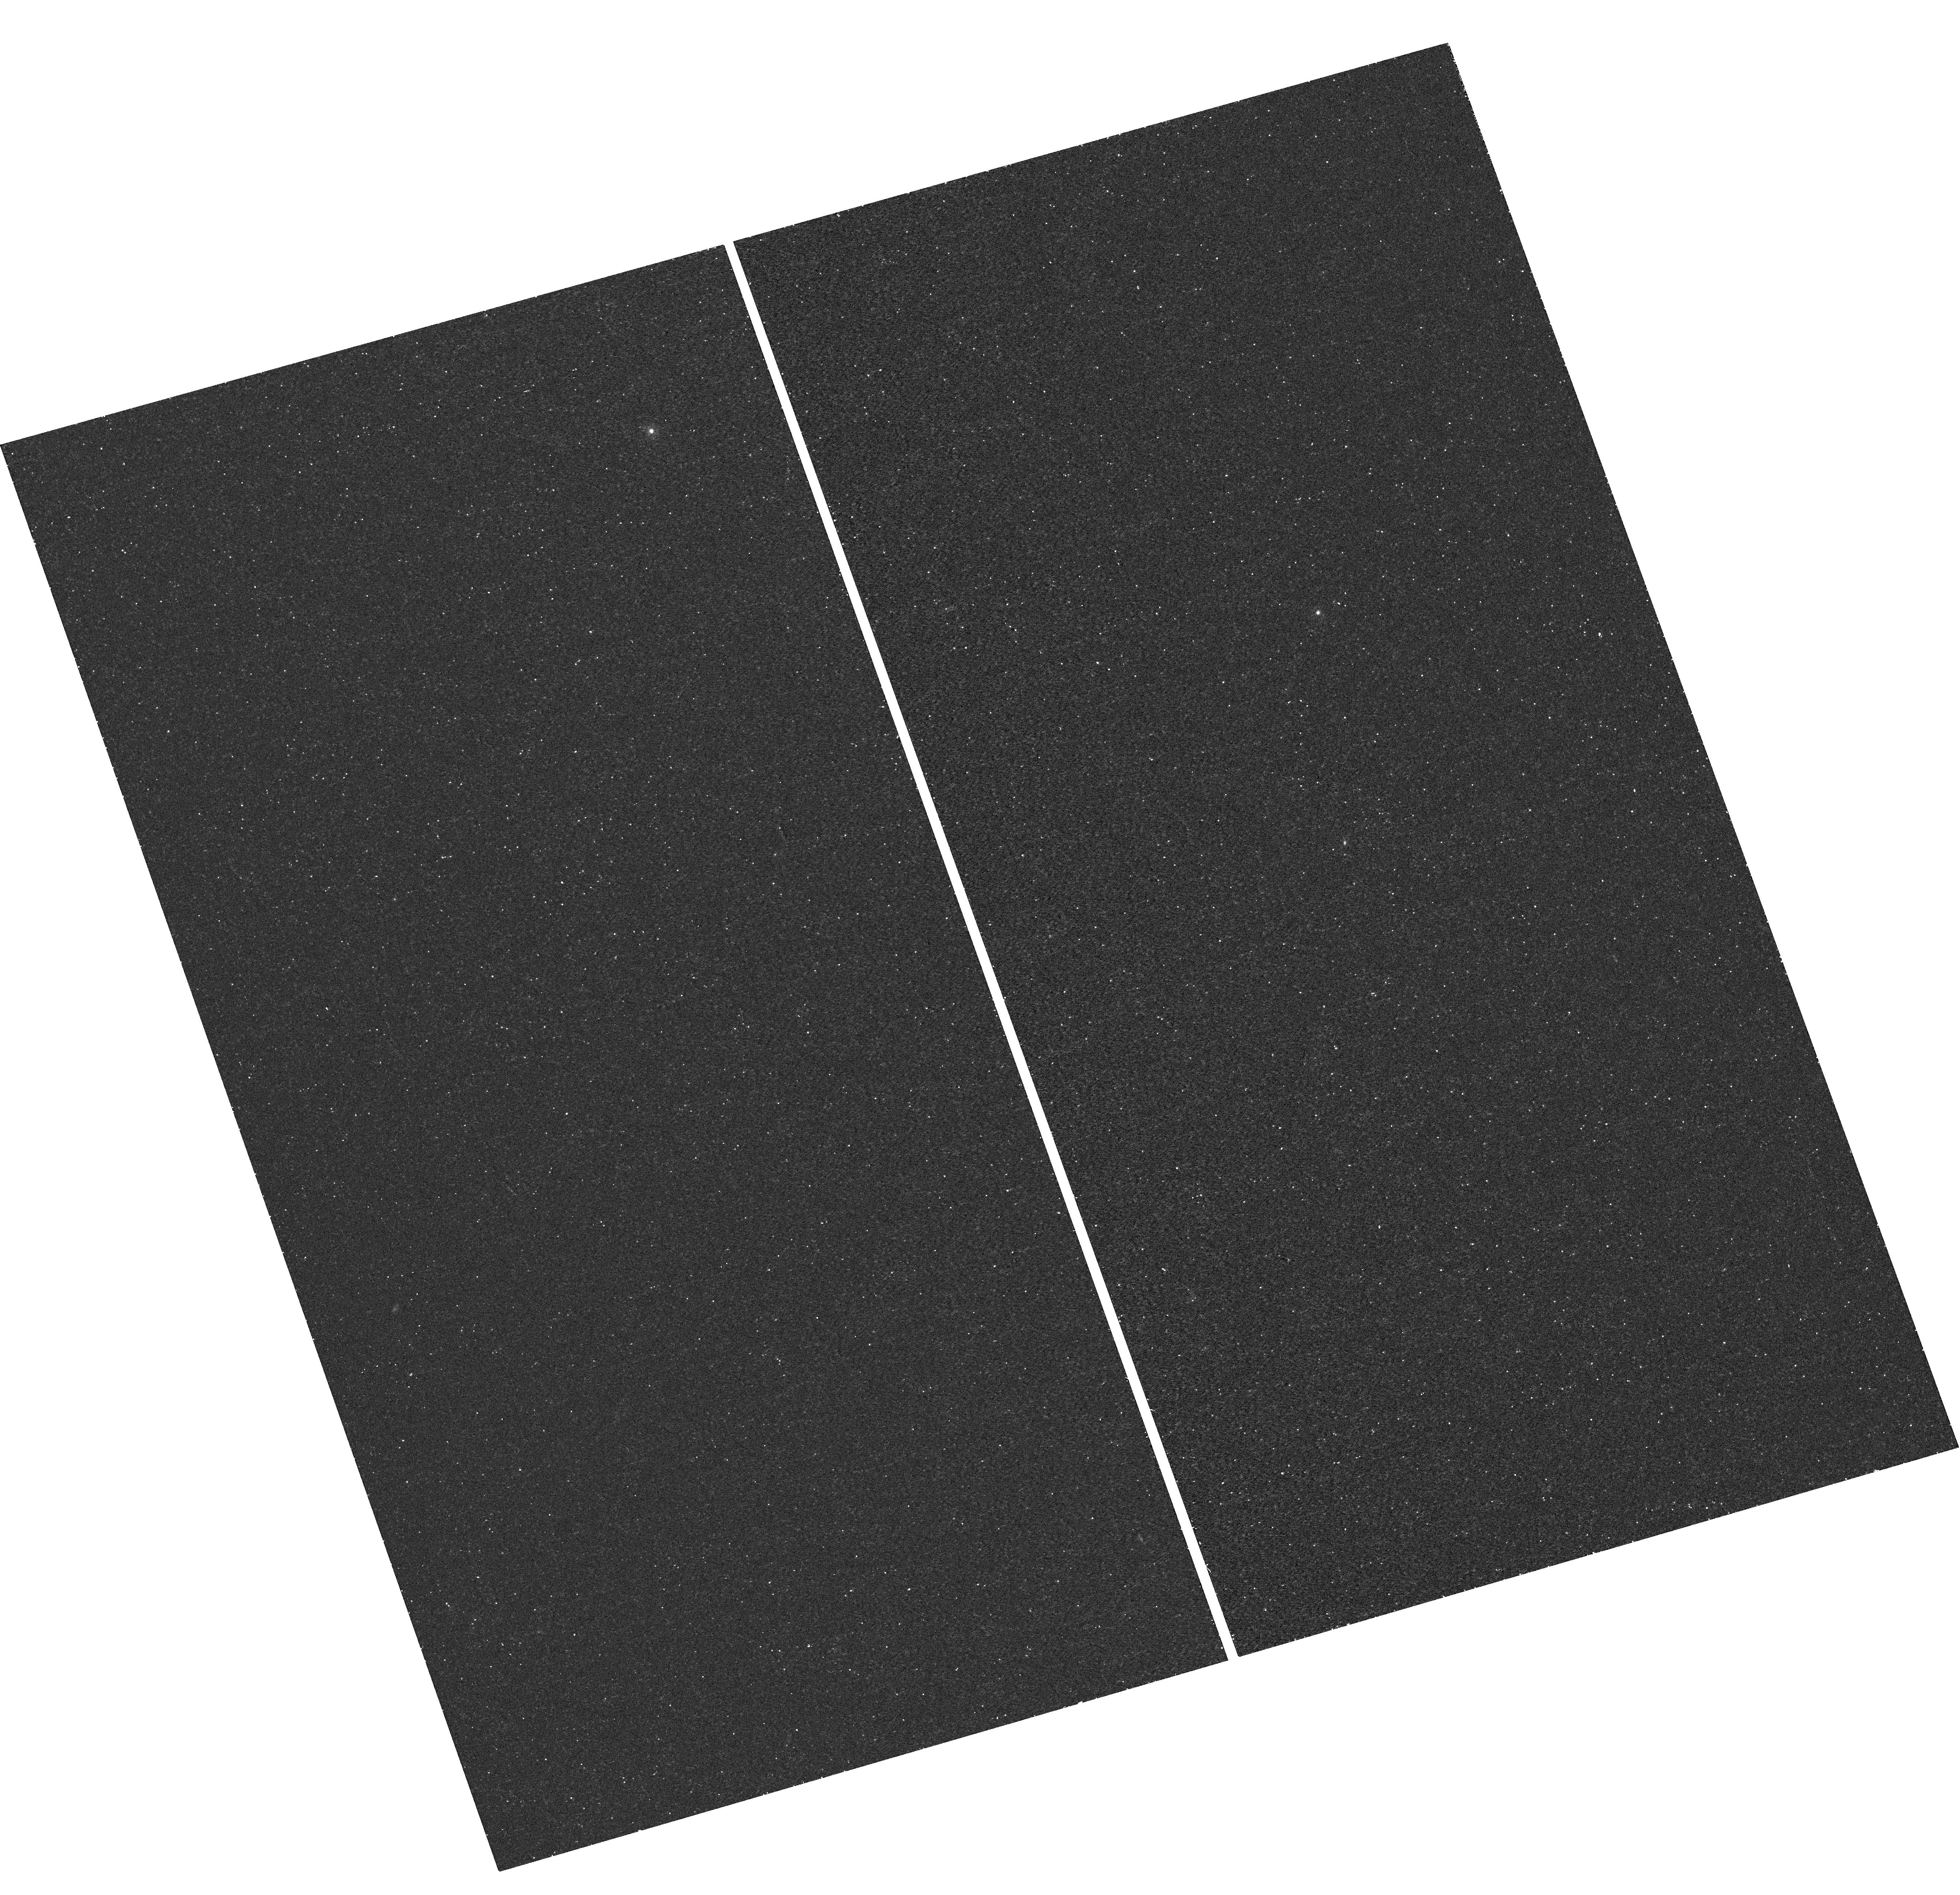
Target: TDE-PS1-1. Instrument: WFC3/UVIS. Filter: F225W. Exposure: 20 min. Observation ID: hst_12015_01_wfc3_uvis_f225w_ibds01

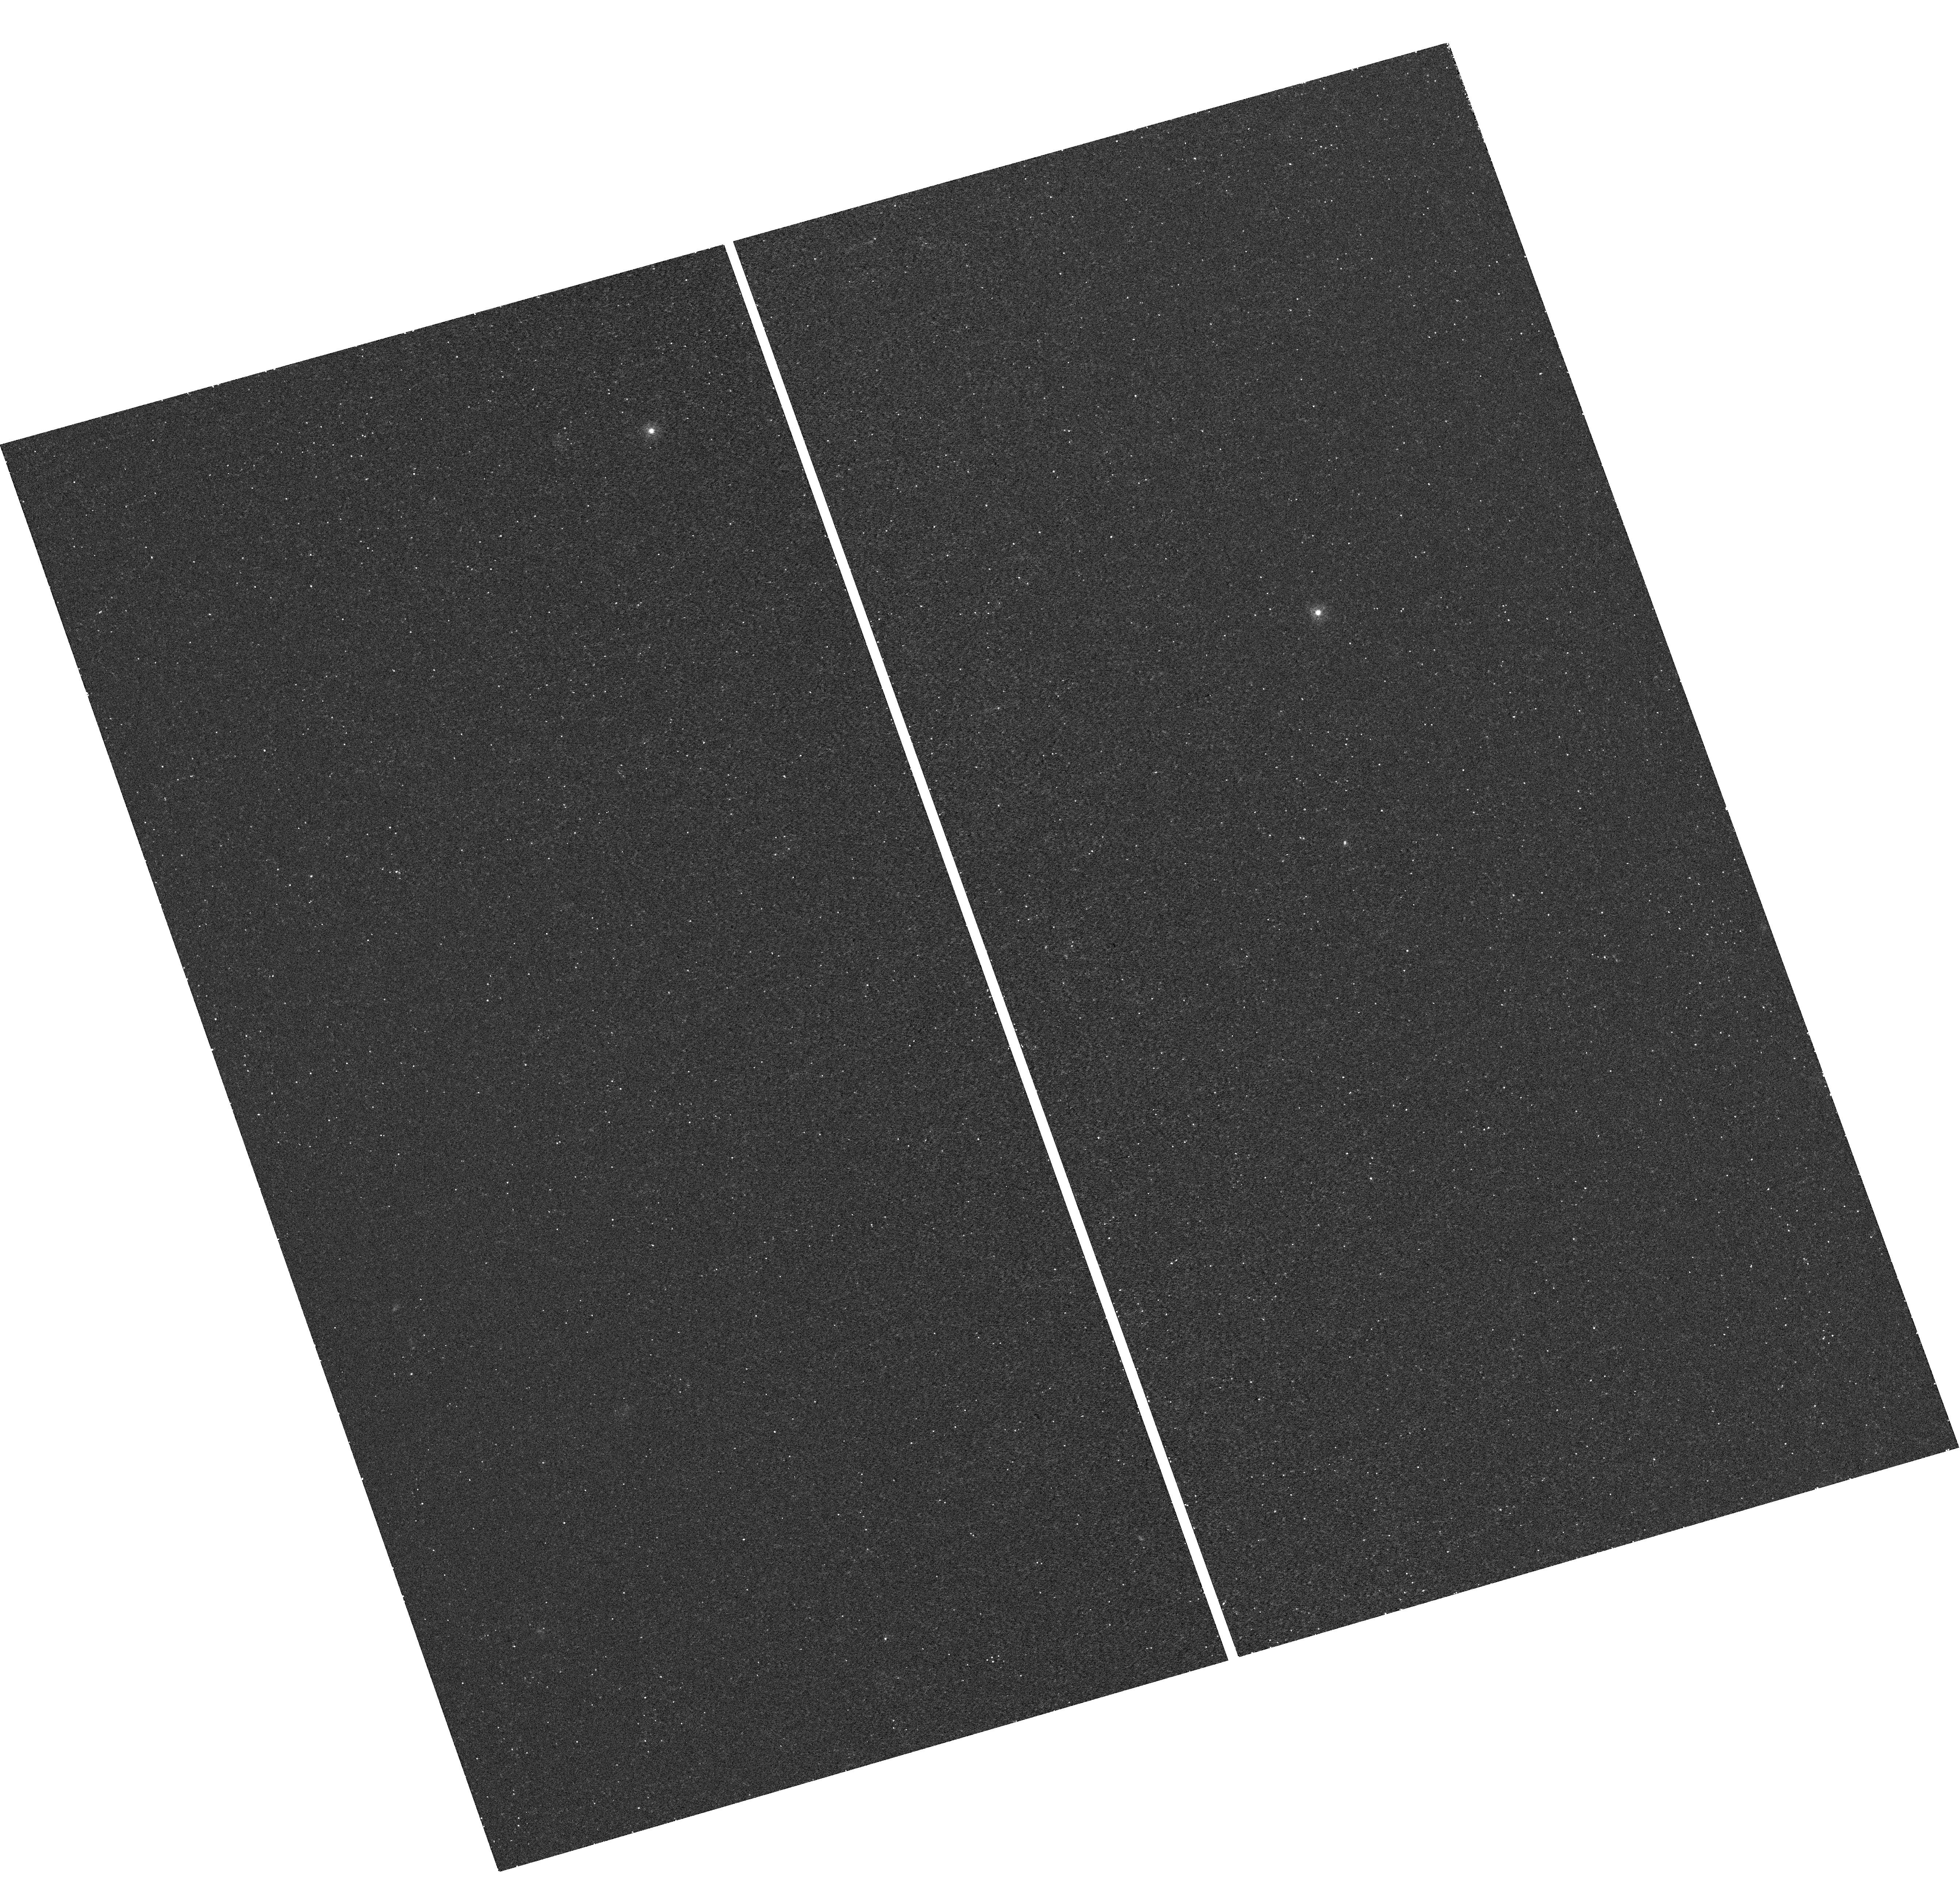
Target: TDE-PS1-1. Instrument: WFC3/UVIS. Filter: F275W. Exposure: 20 min. Observation ID: hst_12015_01_wfc3_uvis_f275w_ibds01

Rapid Follow-Up Observations of Tidal Disruption Events Discovered by Pan-STARRS1 (PI: Gezari, Suvi)

We propose for rapid follow-up Chandra TOO ACIS-S observations and HST/COS NUV imaging and FUV low-resolution spectroscopy of 5 flares from the tidal disruption of stars by supermassive black holes discovered in the Pan-STARRS1 Medium Deep Survey. With TOO observations obtained within a month of the peak of the flare, and 5 months later, we aim to 1) constrain the flare's broadband SED and bolometric luminosity, 2) follow the decay of the flare and look for spectral evolution, and 3) place strong limits on the presence of a persistent AGN nucleus. Tidal disruption events provide a cosmic laboratory to study the physics of accretion onto black holes, and are a unique probe of the mass of black holes in the nuclei of distant galaxies.